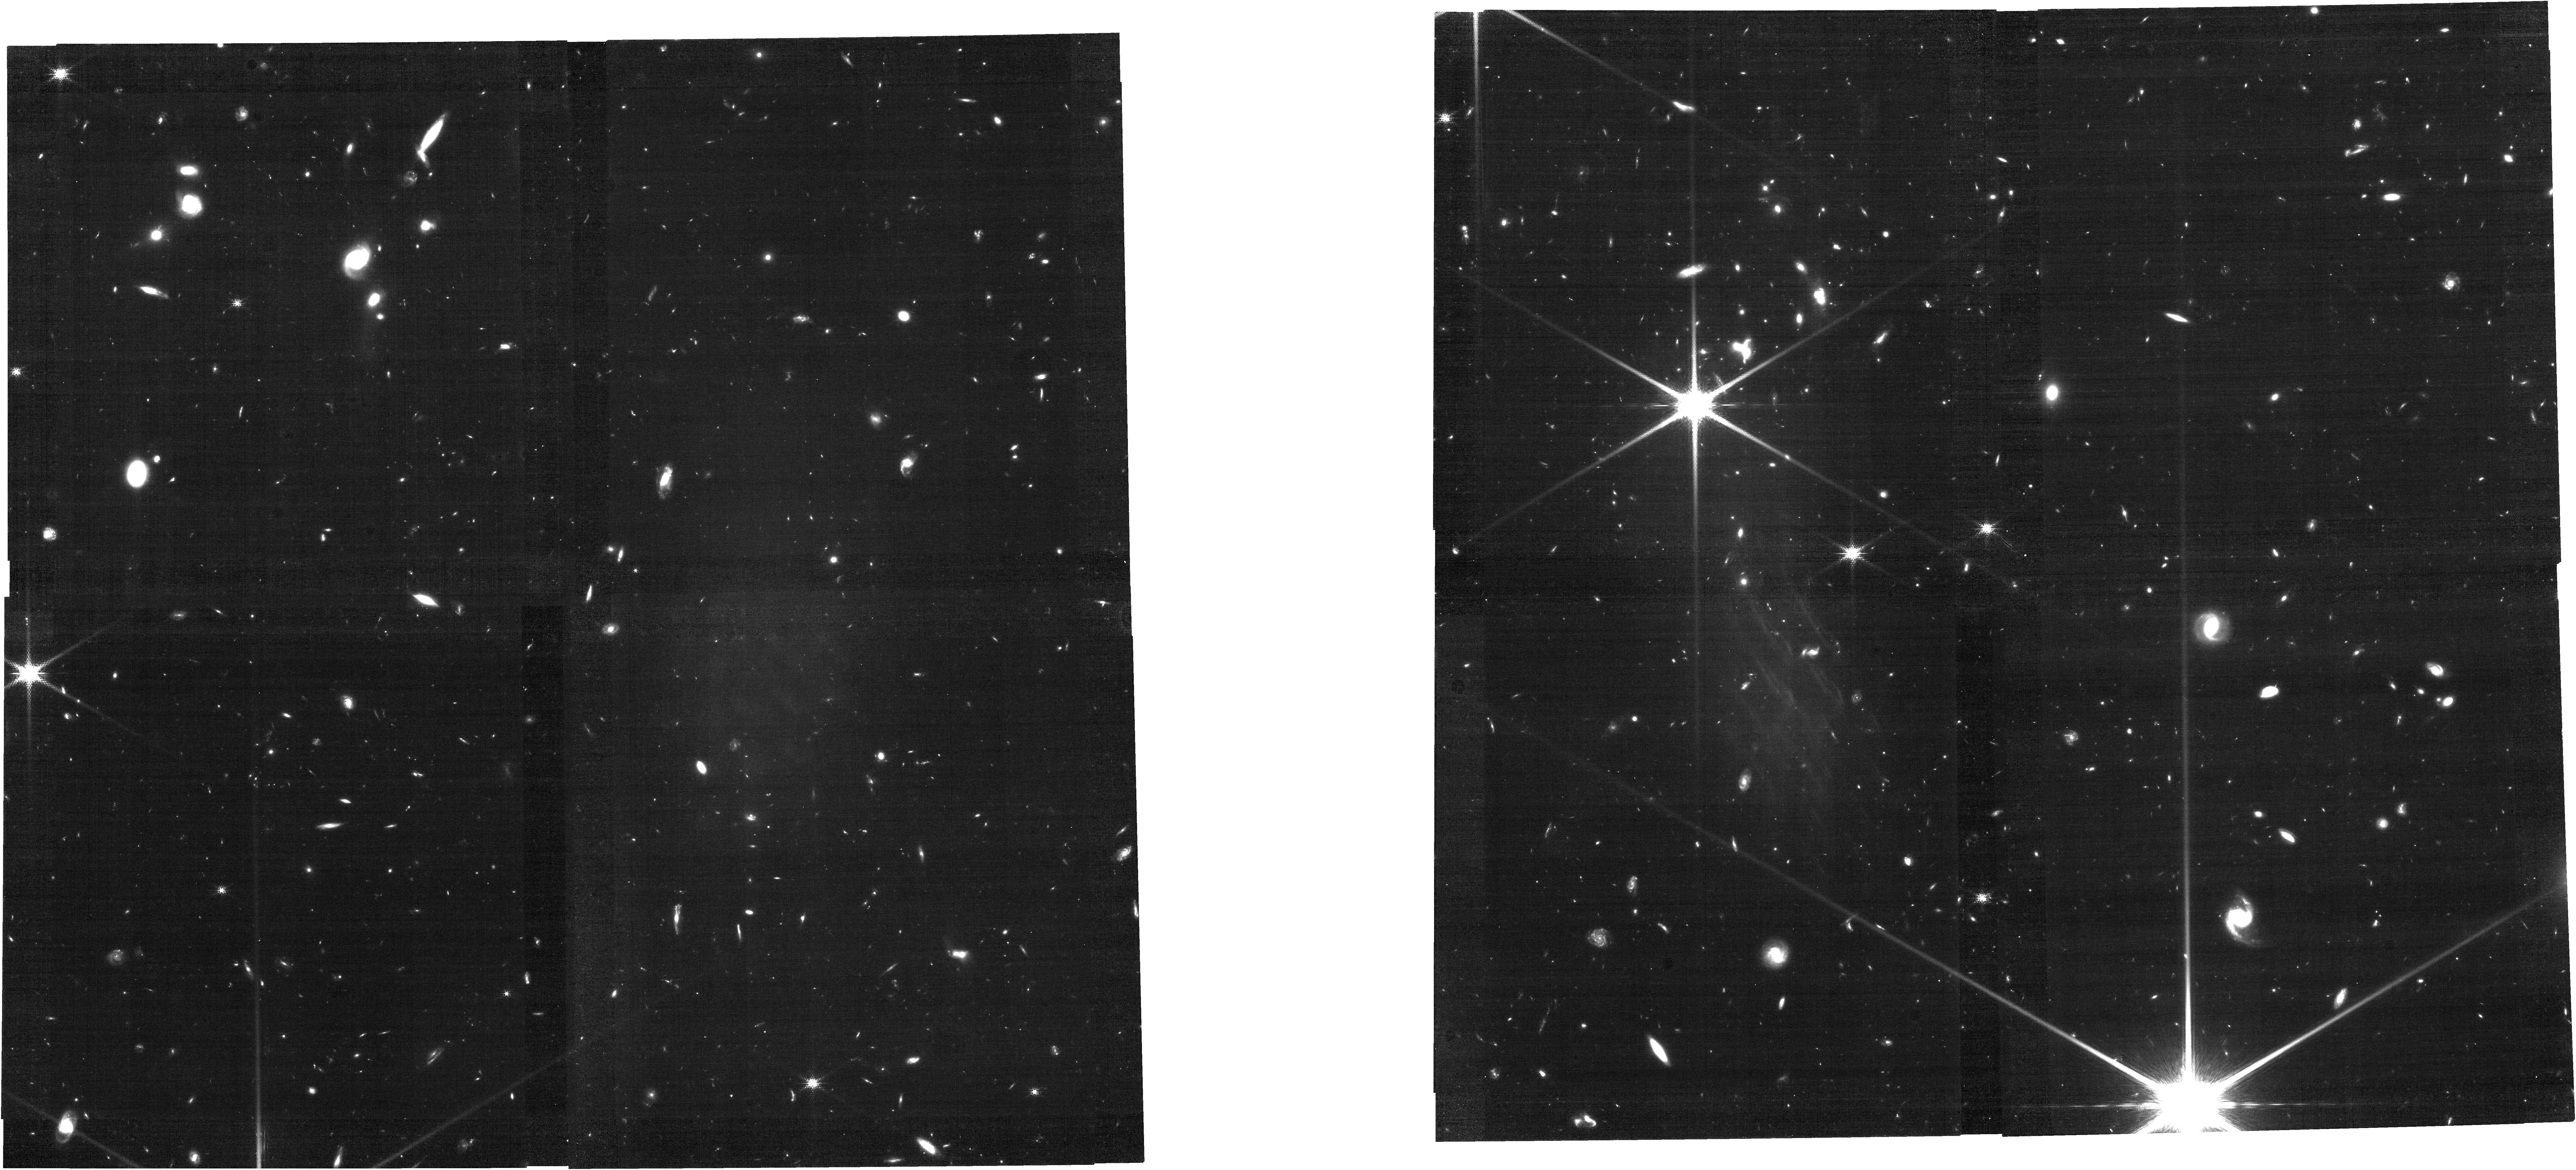
Target: POINTING4
Instrument: NIRCAM
Filter: F150W2+F162M
Exposure: 56 min
Observation ID: jw08559-o004_t004_nircam_f150w2-f162m

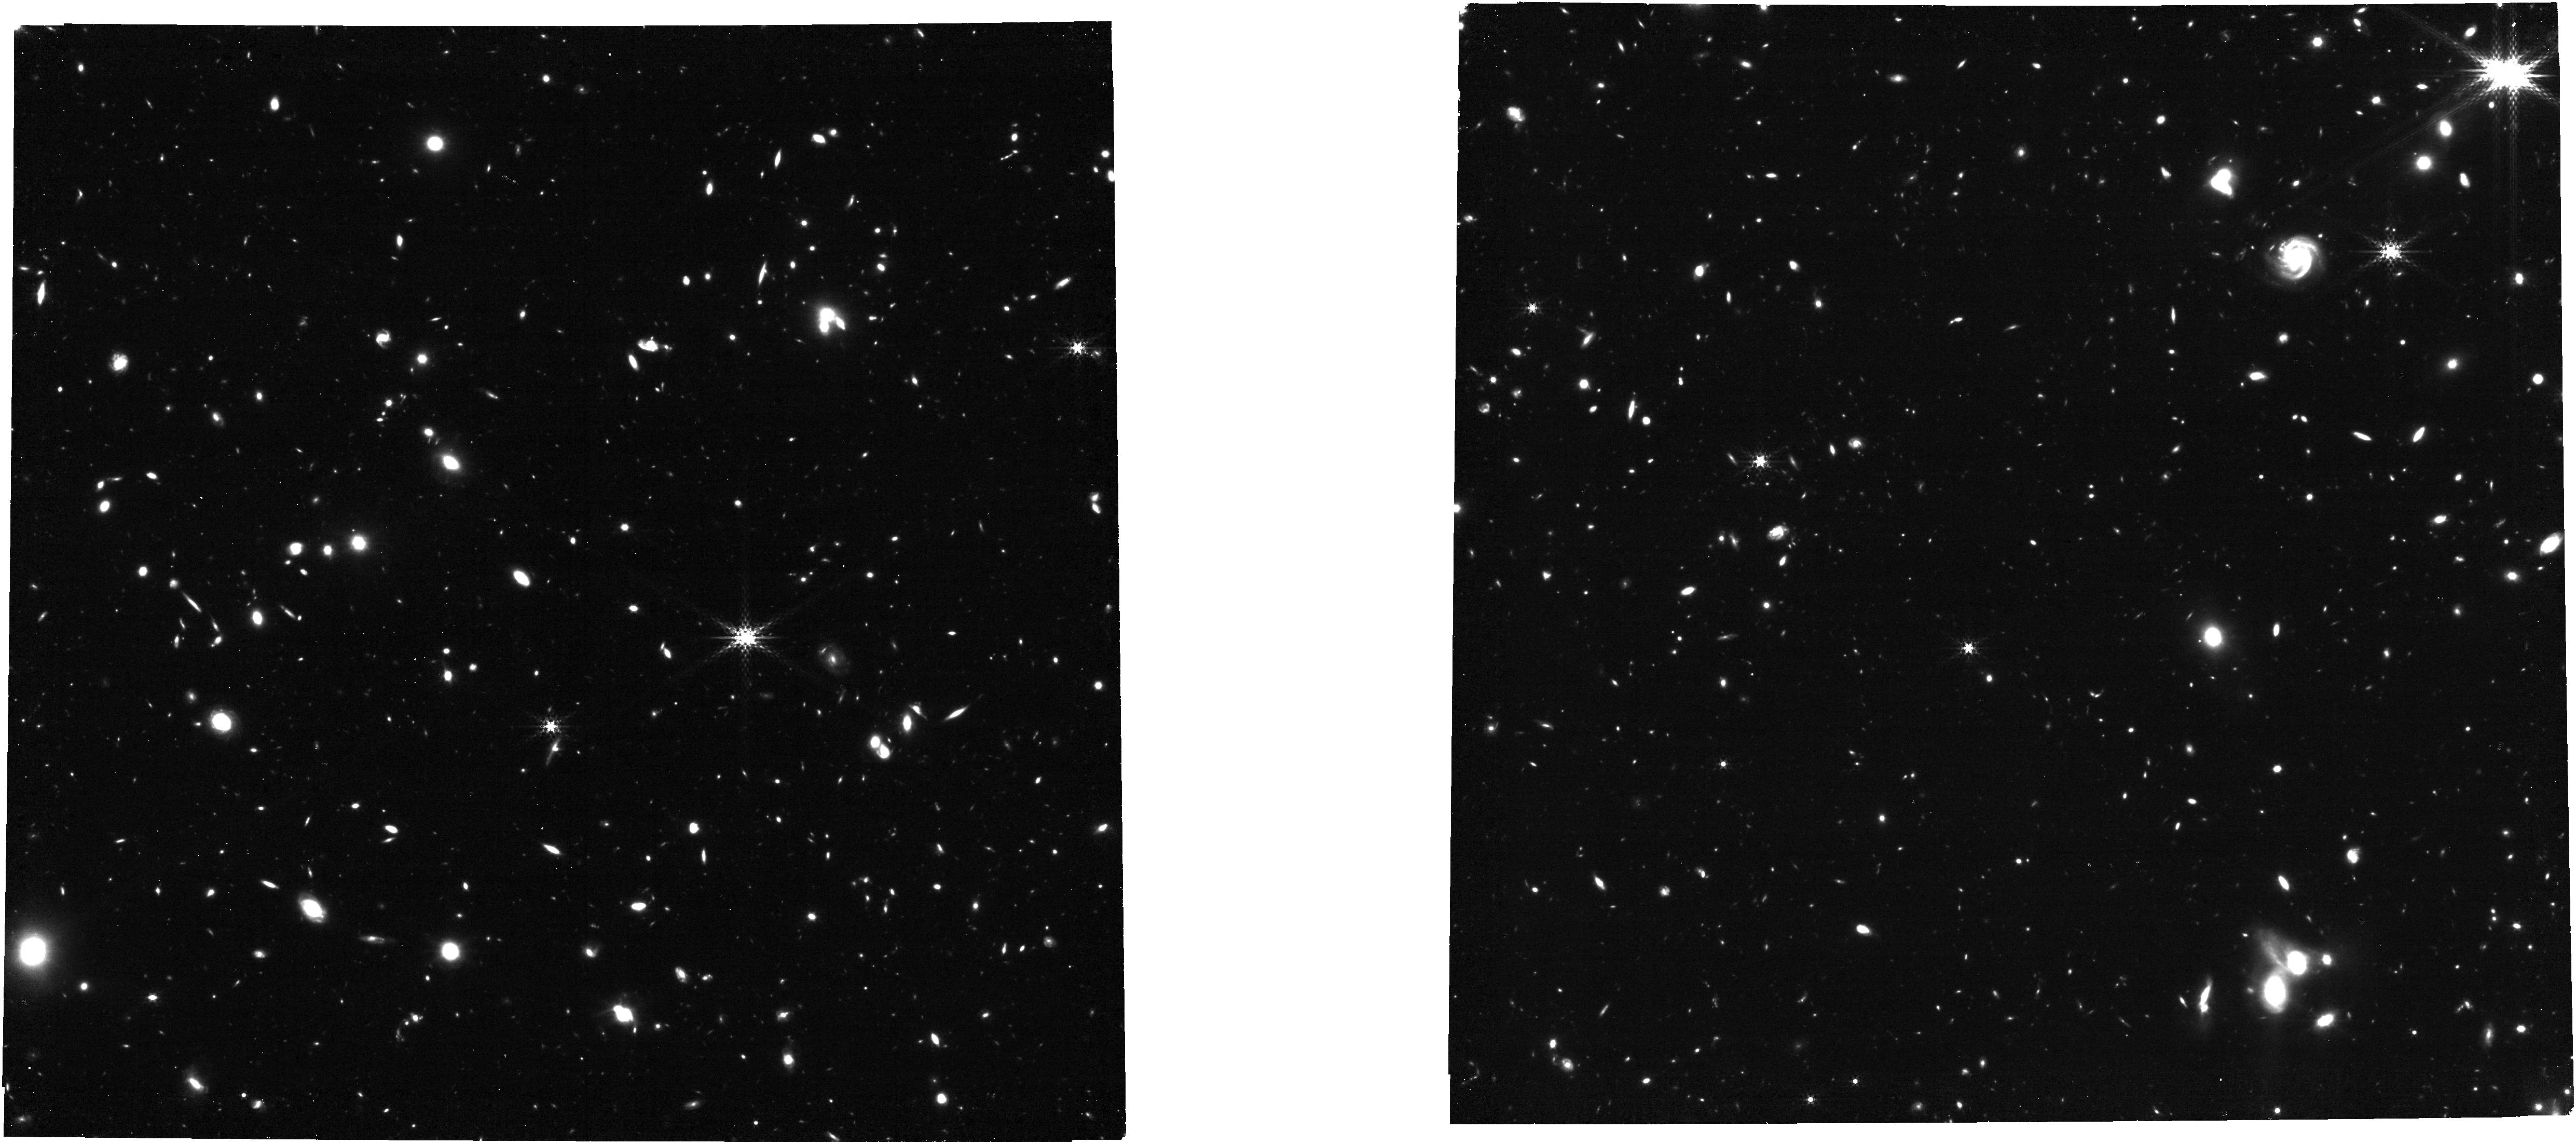
Target: POINTING6
Instrument: NIRCAM
Filter: F360M
Exposure: 56 min
Observation ID: jw08559-o006_t006_nircam_clear-f360m

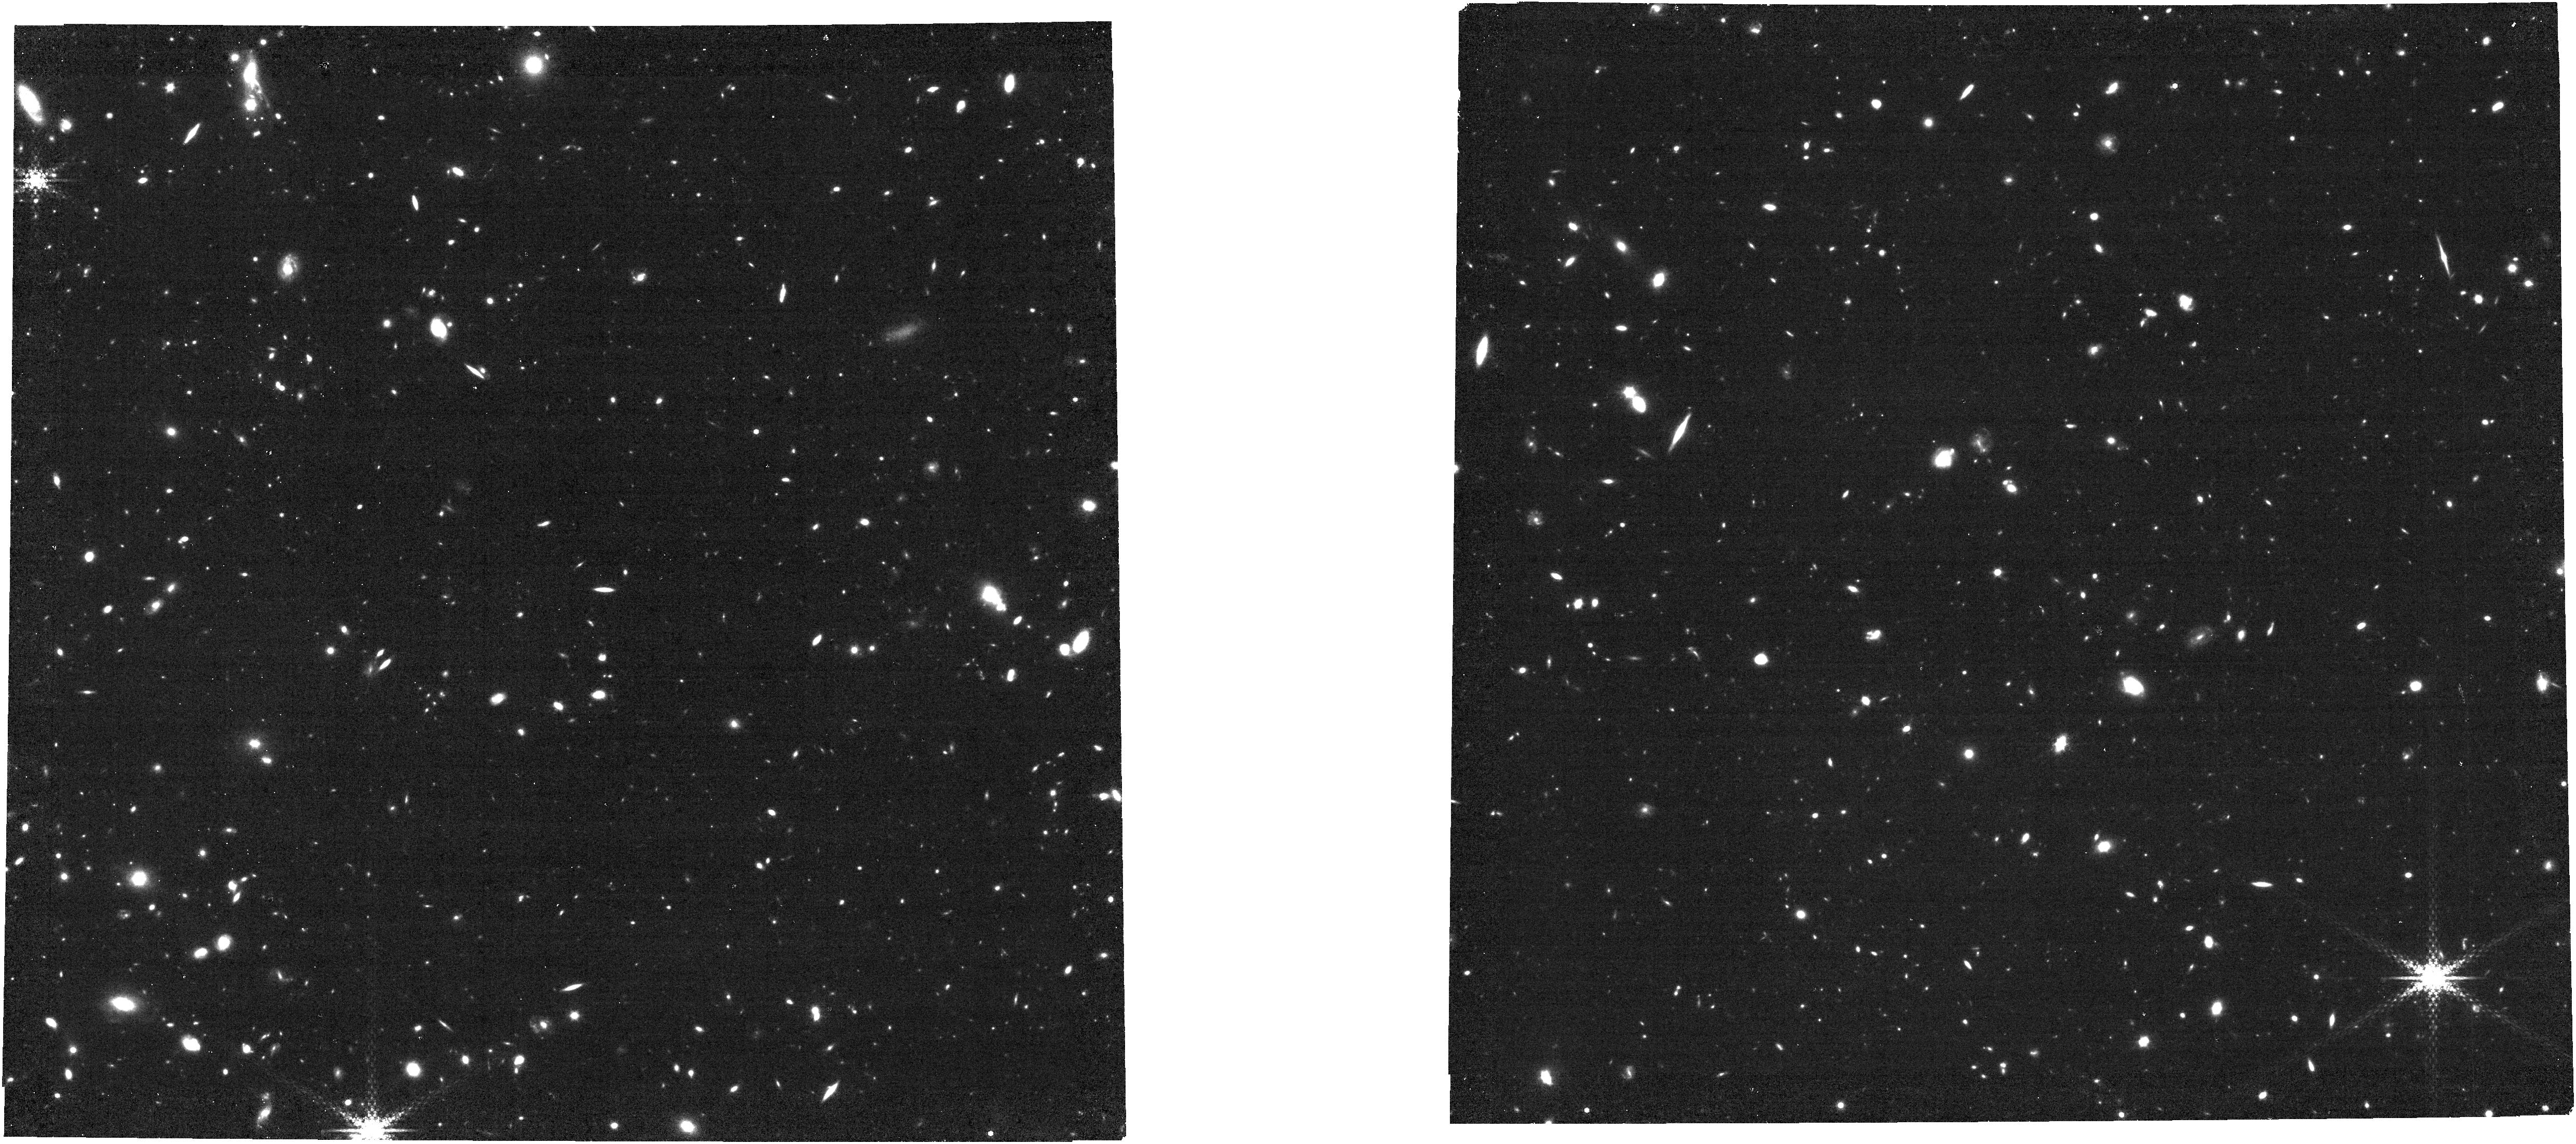
Target: POINTING2
Instrument: NIRCAM
Filter: F430M
Exposure: 56 min
Observation ID: jw08559-o002_t002_nircam_clear-f430m

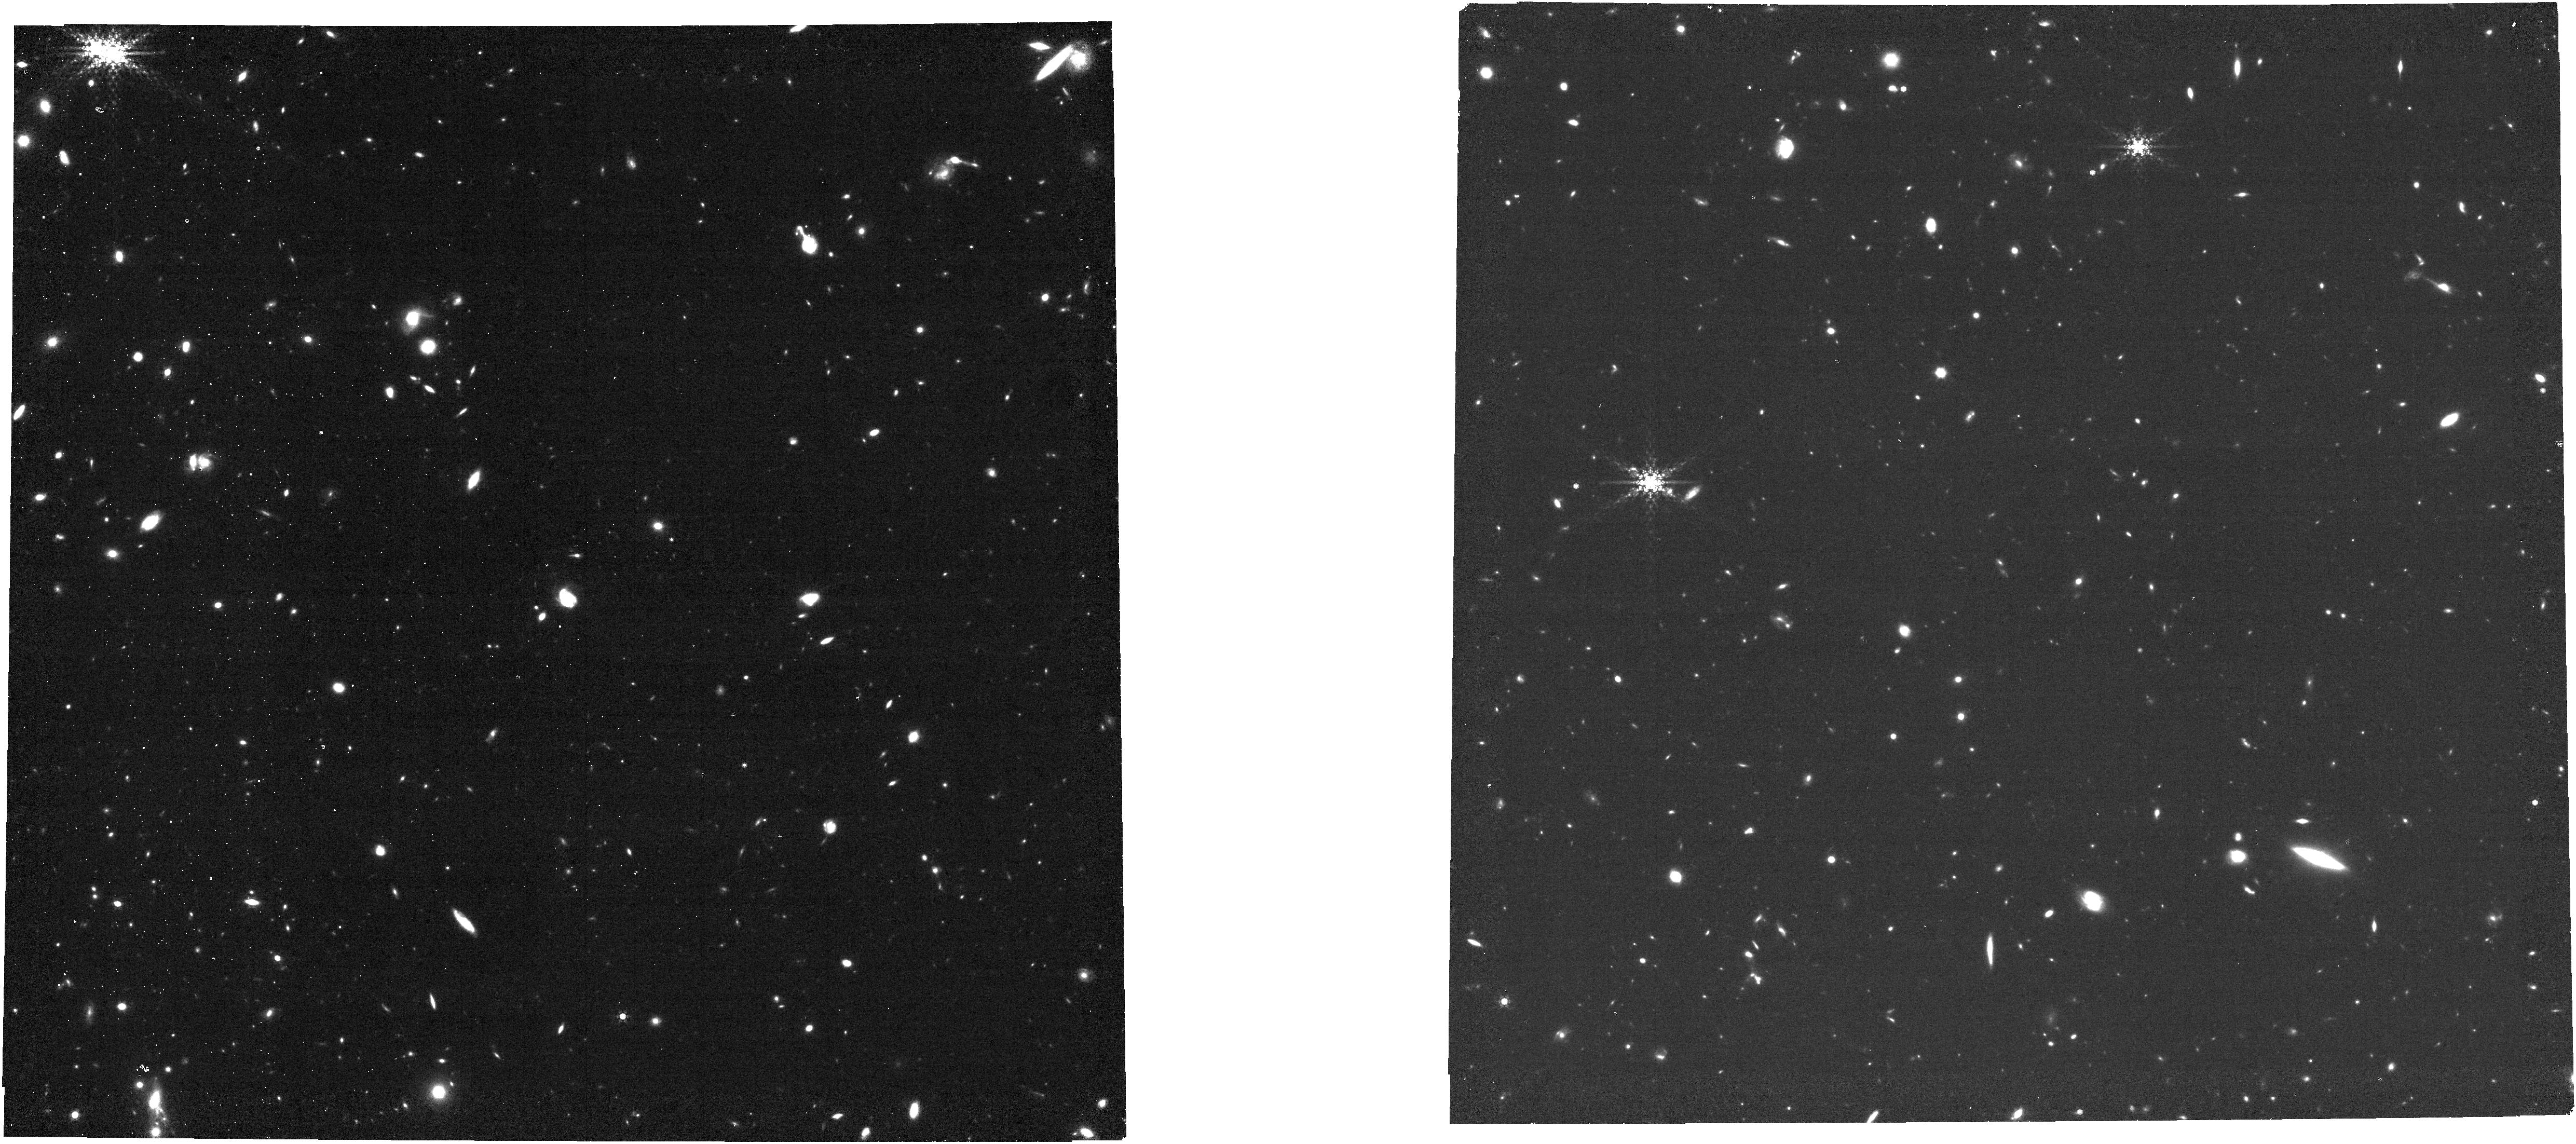
Target: POINTING5
Instrument: NIRCAM
Filter: F480M
Exposure: 56 min
Observation ID: jw08559-o005_t005_nircam_clear-f480m

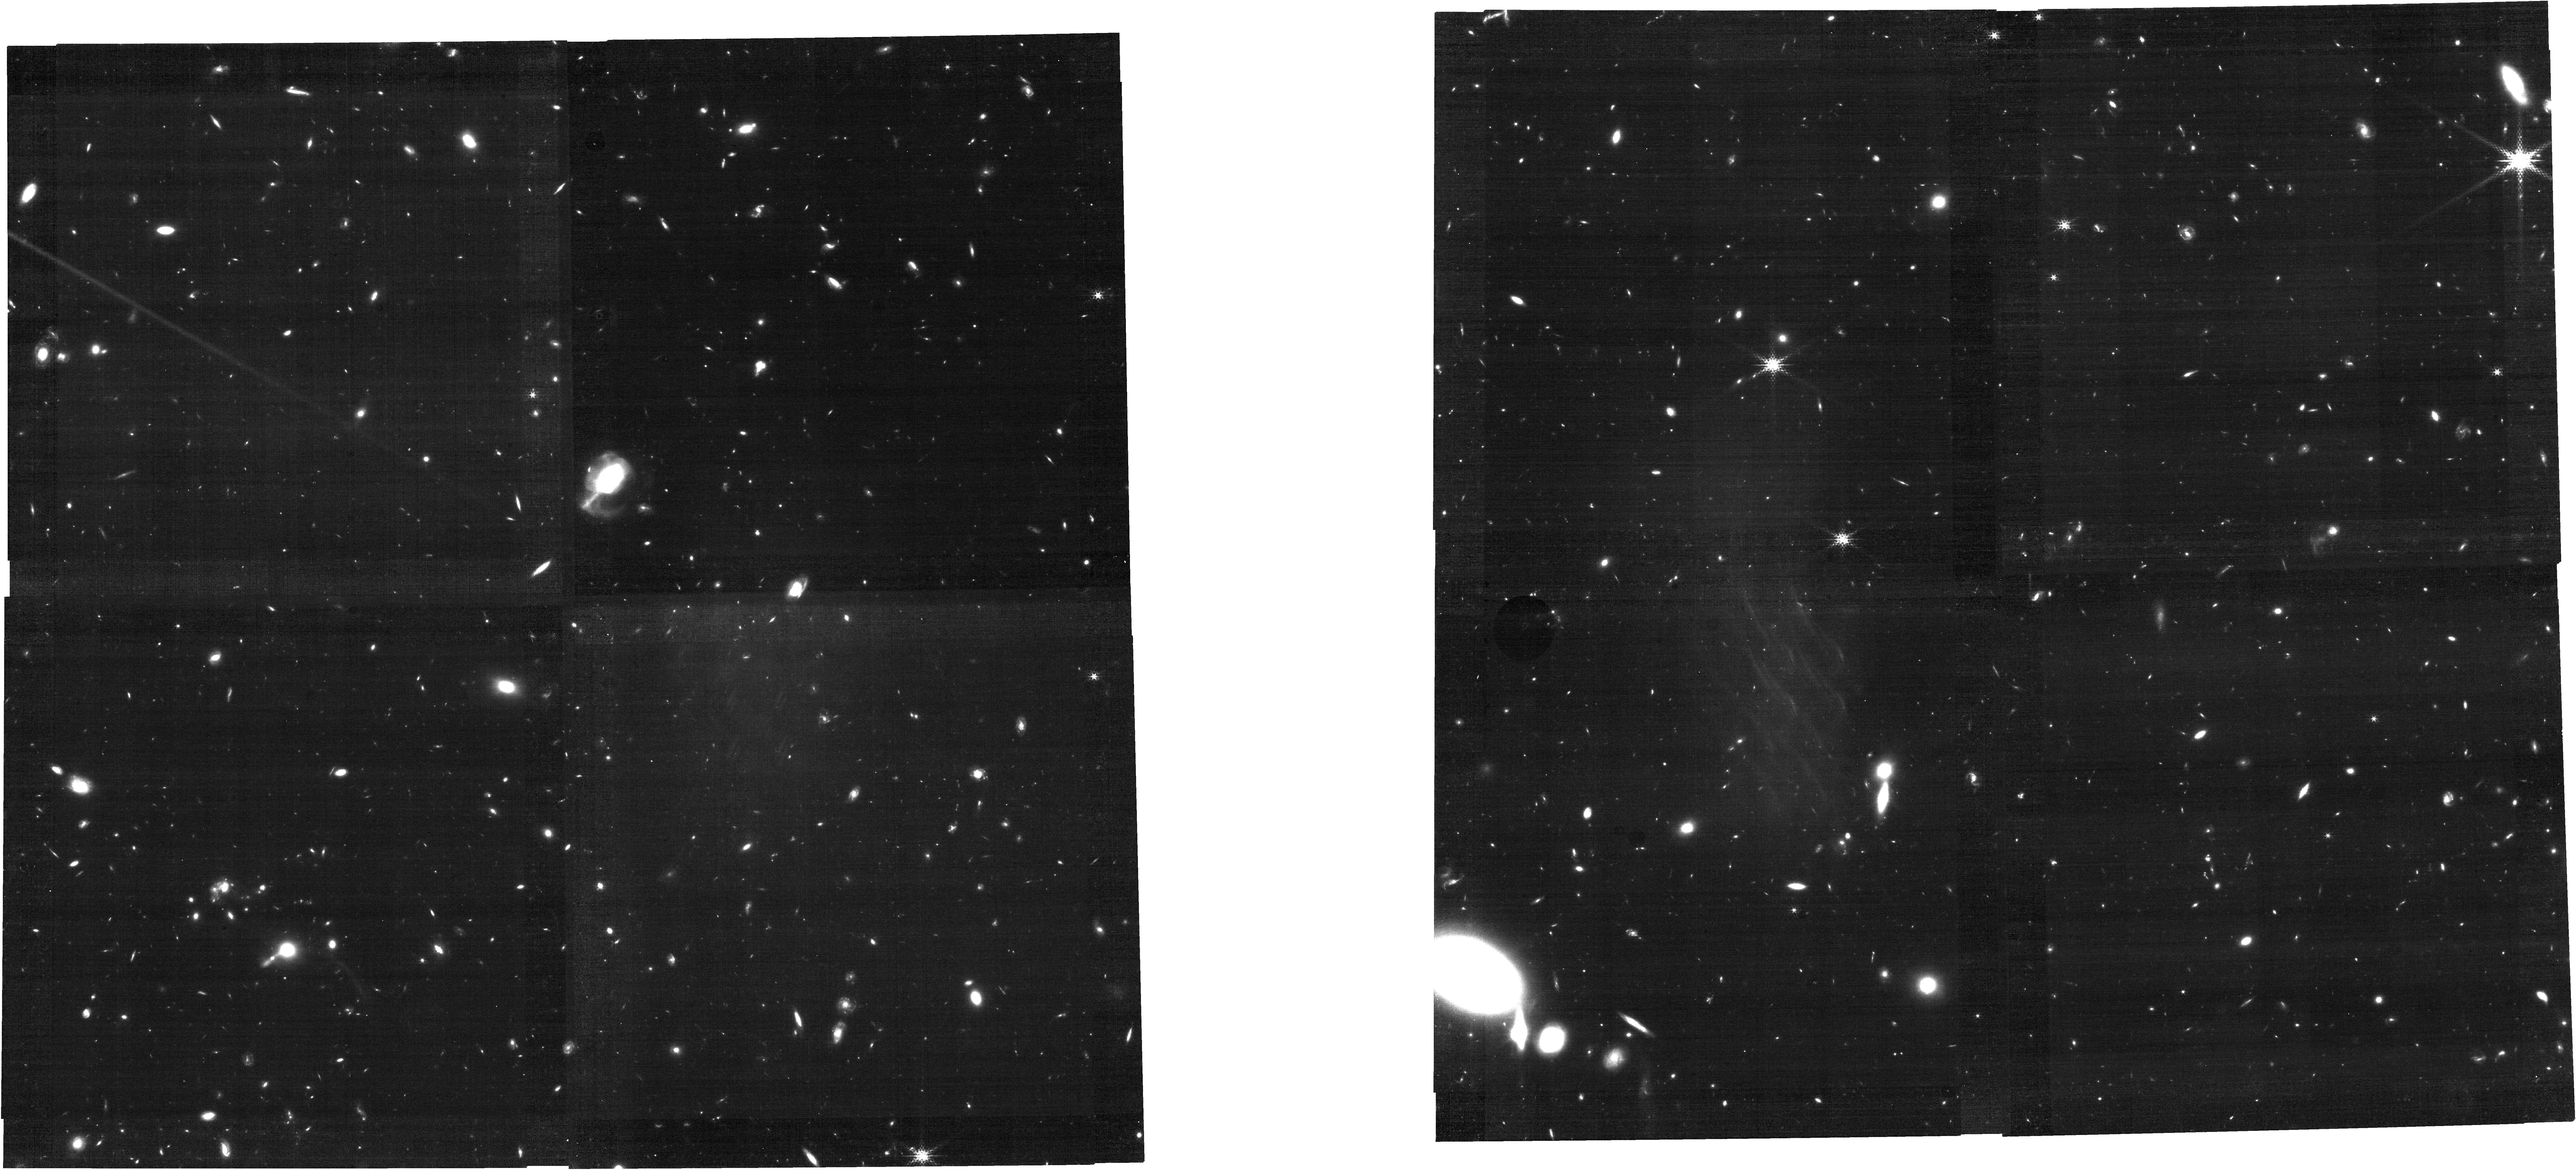
Target: POINTING3
Instrument: NIRCAM
Filter: F210M
Exposure: 49 min
Observation ID: jw08559-o003_t003_nircam_clear-f210m

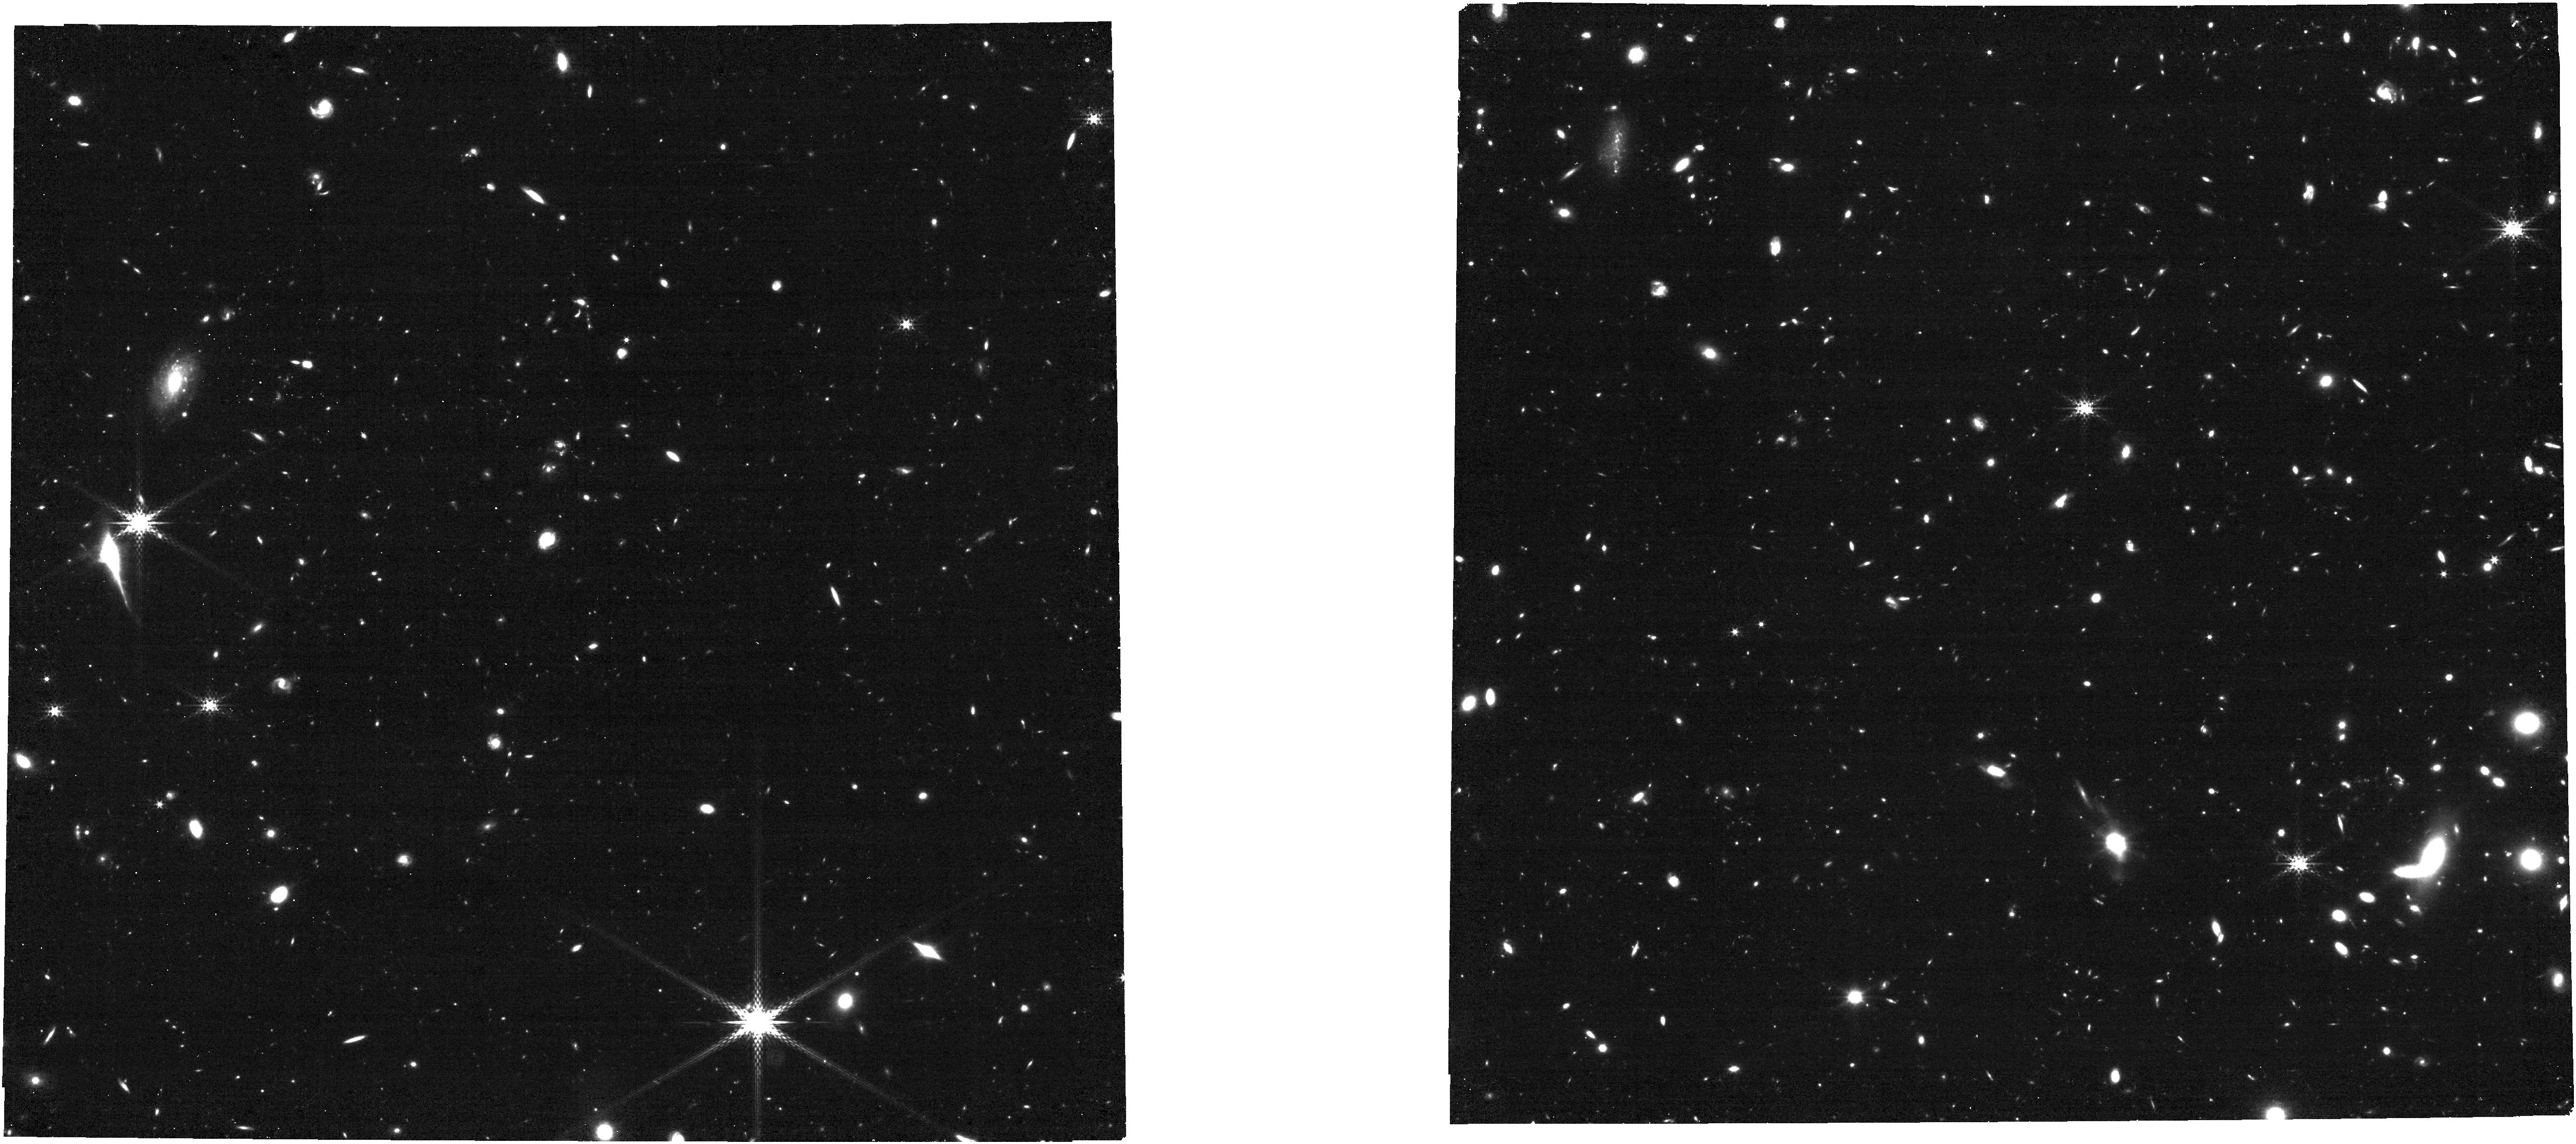
Target: POINTING10
Instrument: NIRCAM
Filter: F300M
Exposure: 42 min
Observation ID: jw08559-o010_t010_nircam_clear-f300m

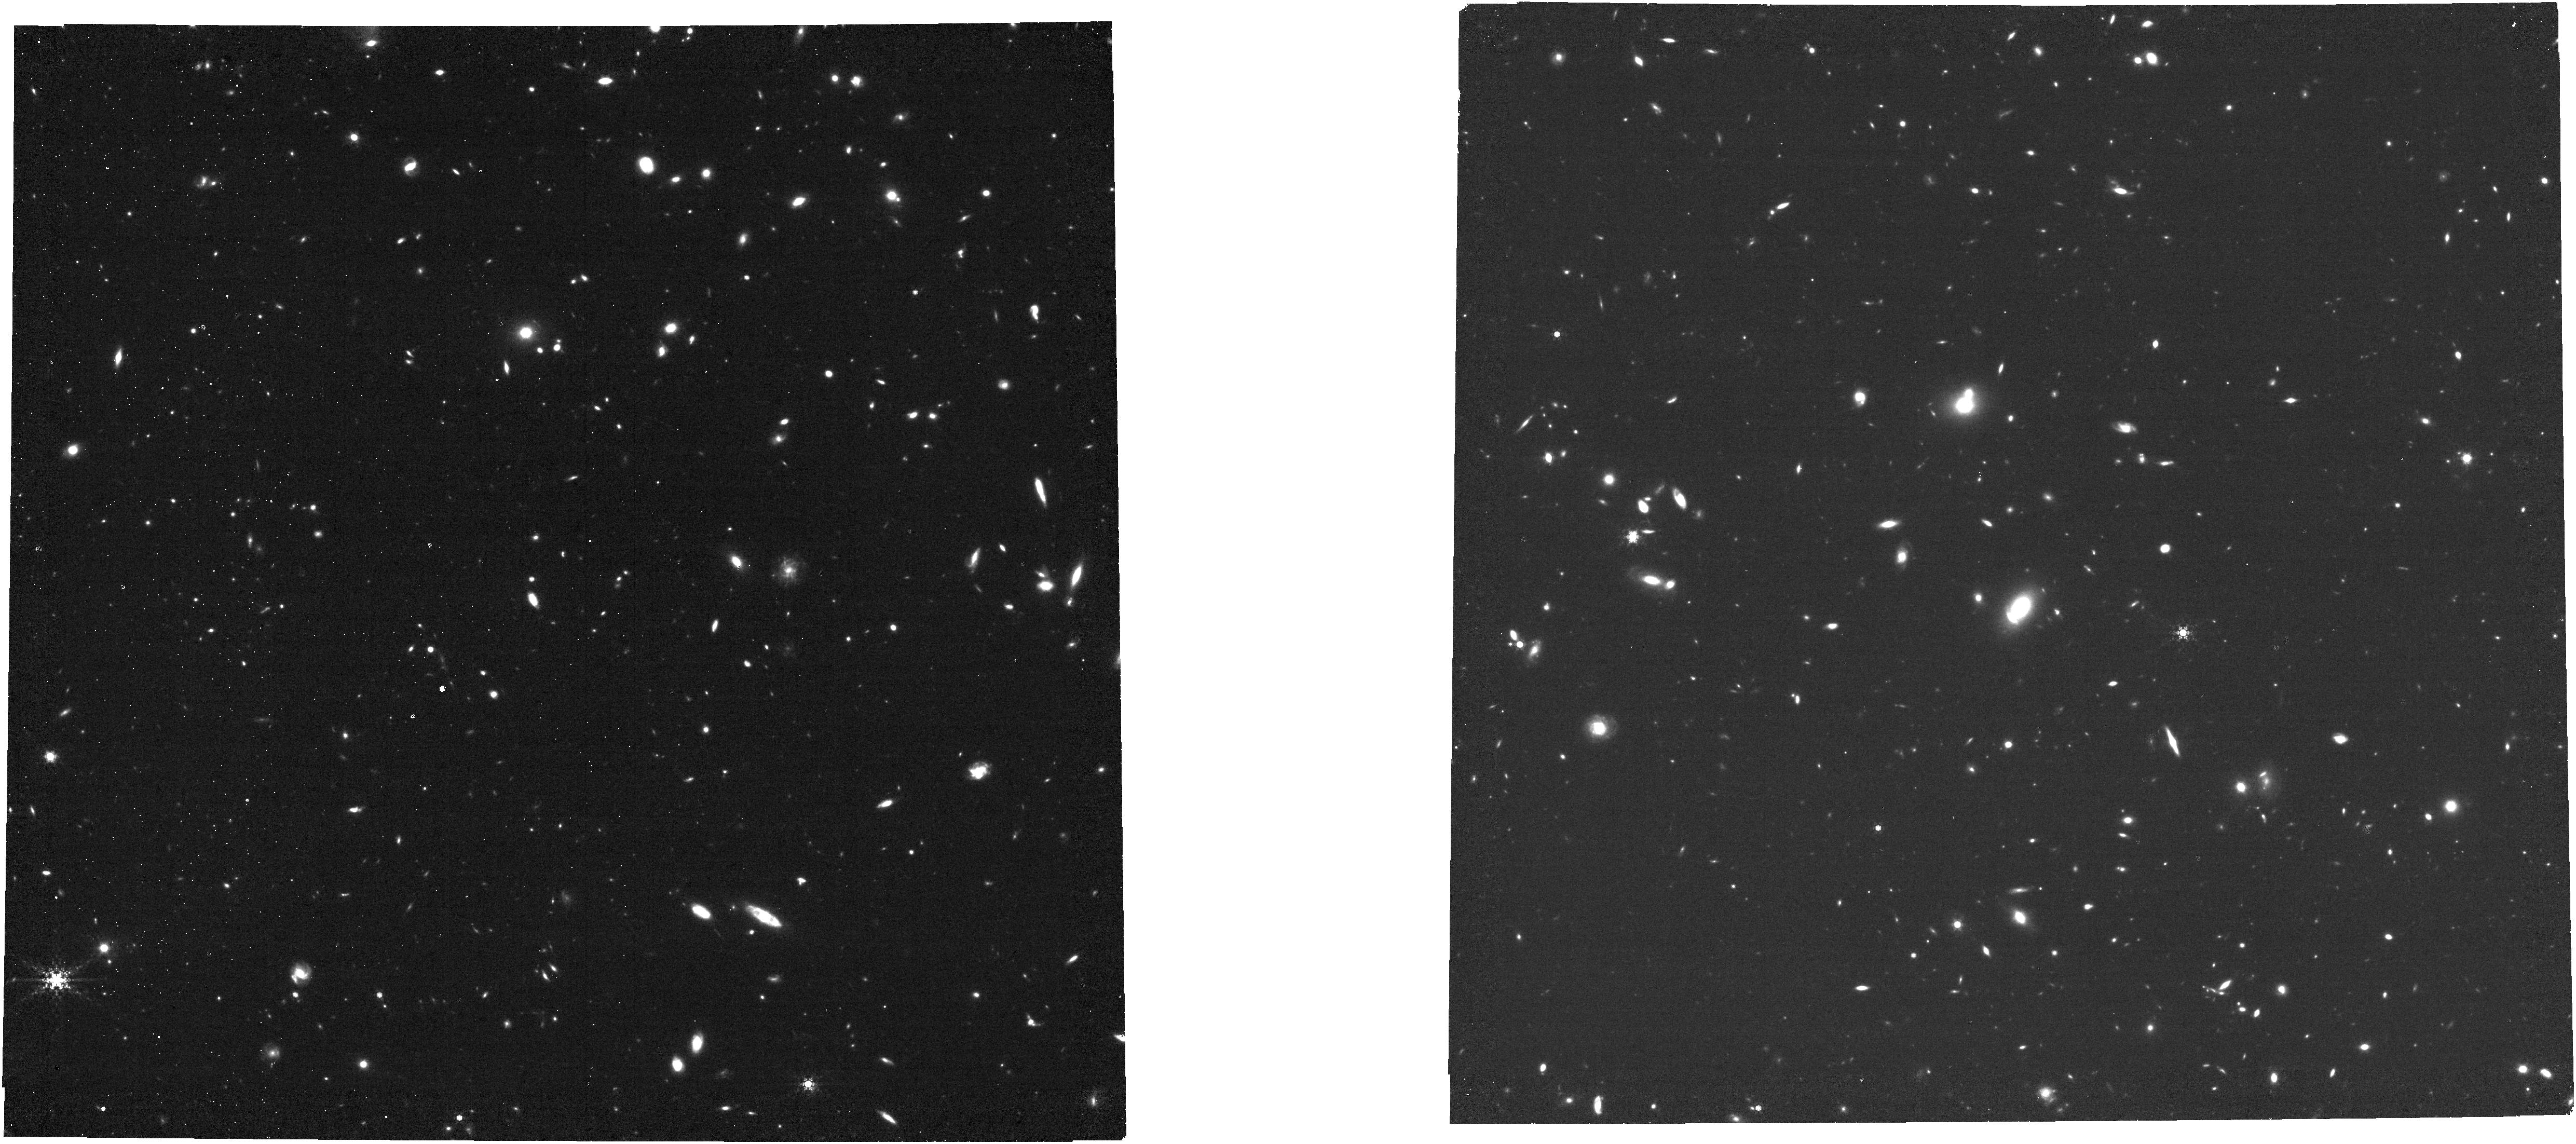
Target: POINTING7
Instrument: NIRCAM
Filter: F480M
Exposure: 56 min
Observation ID: jw08559-o007_t007_nircam_clear-f480m

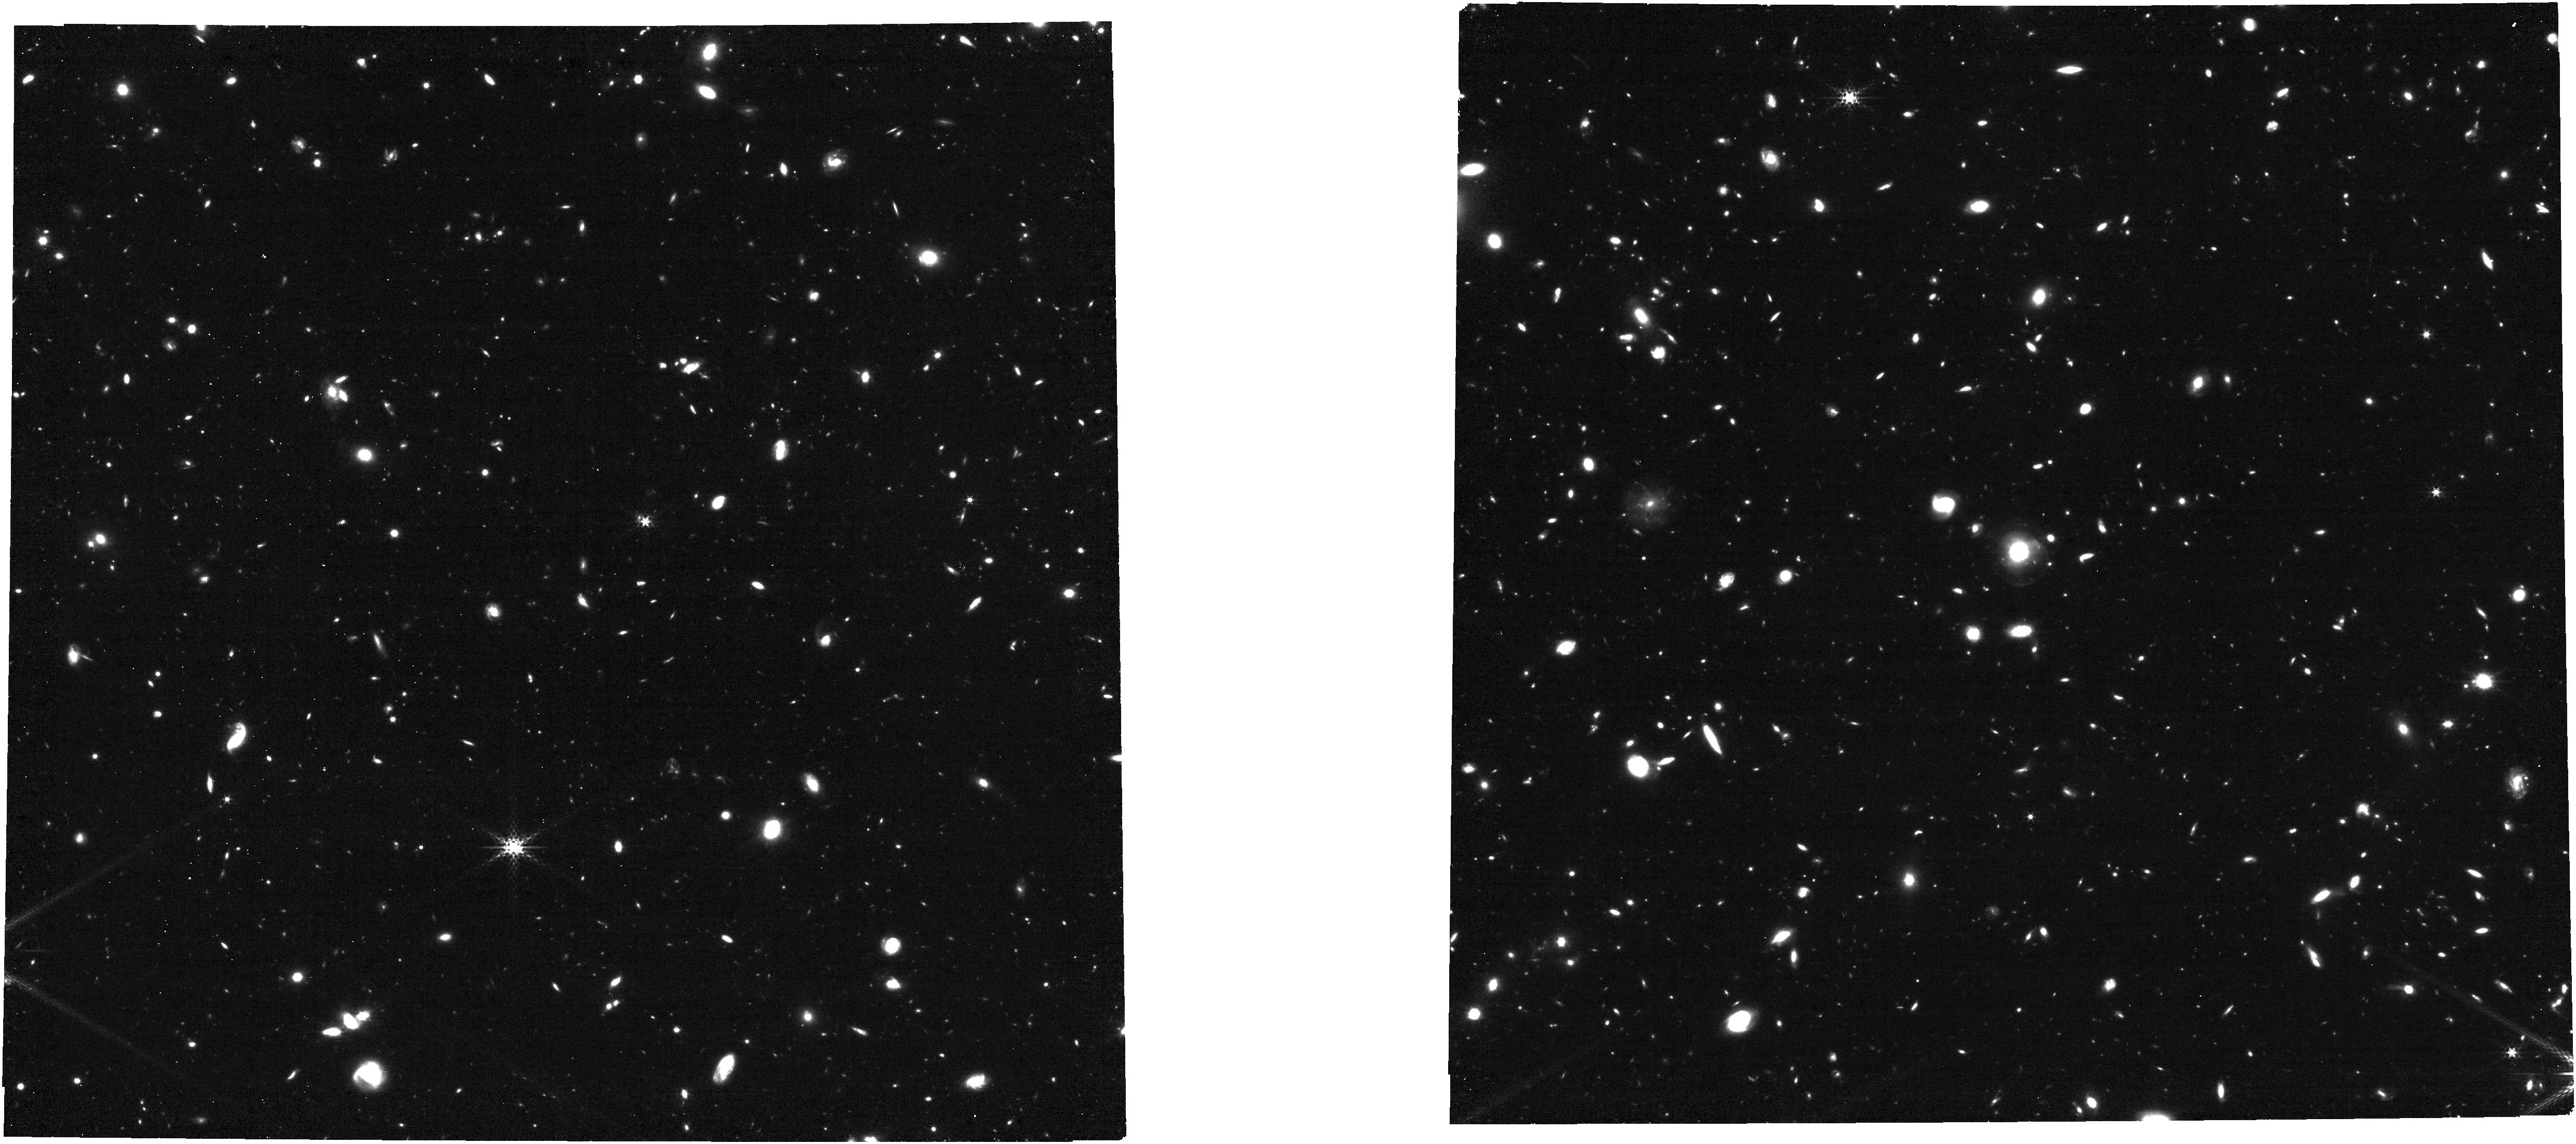
Target: POINTING1
Instrument: NIRCAM
Filter: F335M
Exposure: 49 min
Observation ID: jw08559-o001_t001_nircam_clear-f335m

SPAM: Star-formation from Photometry through the Addition of Medium-bands (PI: Davis, Kelcey)

We propose SPAM (Star-formation from Photometry through the Addition of Medium-bands), a NIRCam imaging program to add ten new filters - nine medium band (MB) filters and one wide band (WB) filter (F070W, F140M, F162M F182M, F210M, F300M, F335M, F360M, F430M, and F480M) - to the CEERS Early-Release Science (ERS #1345) legacy dataset. SPAM is an efficient medium program which will have a large impact as it can simultaneously 1) measure the extent and occupation of two overdensities that may be powering the earliest-known reionized bubbles at z=7.7 and 8.7 by tracing strong [OIII] emission improving the photometric-redshift precision by 5-10X over CEERS alone, 2) provide necessary filters to break photometric redshift degeneracies and reliably map galaxy evolution at z>2, and 3) constrain star-formation histories of massive galaxies at z>4 by observing five short-wavelength MBs bracketing the Balmer break. Here, we propose 62.9 hours of non-proprietary NIRCam imaging adding to the public CEERS legacy data and enabling an even broader range of science for the entire community.